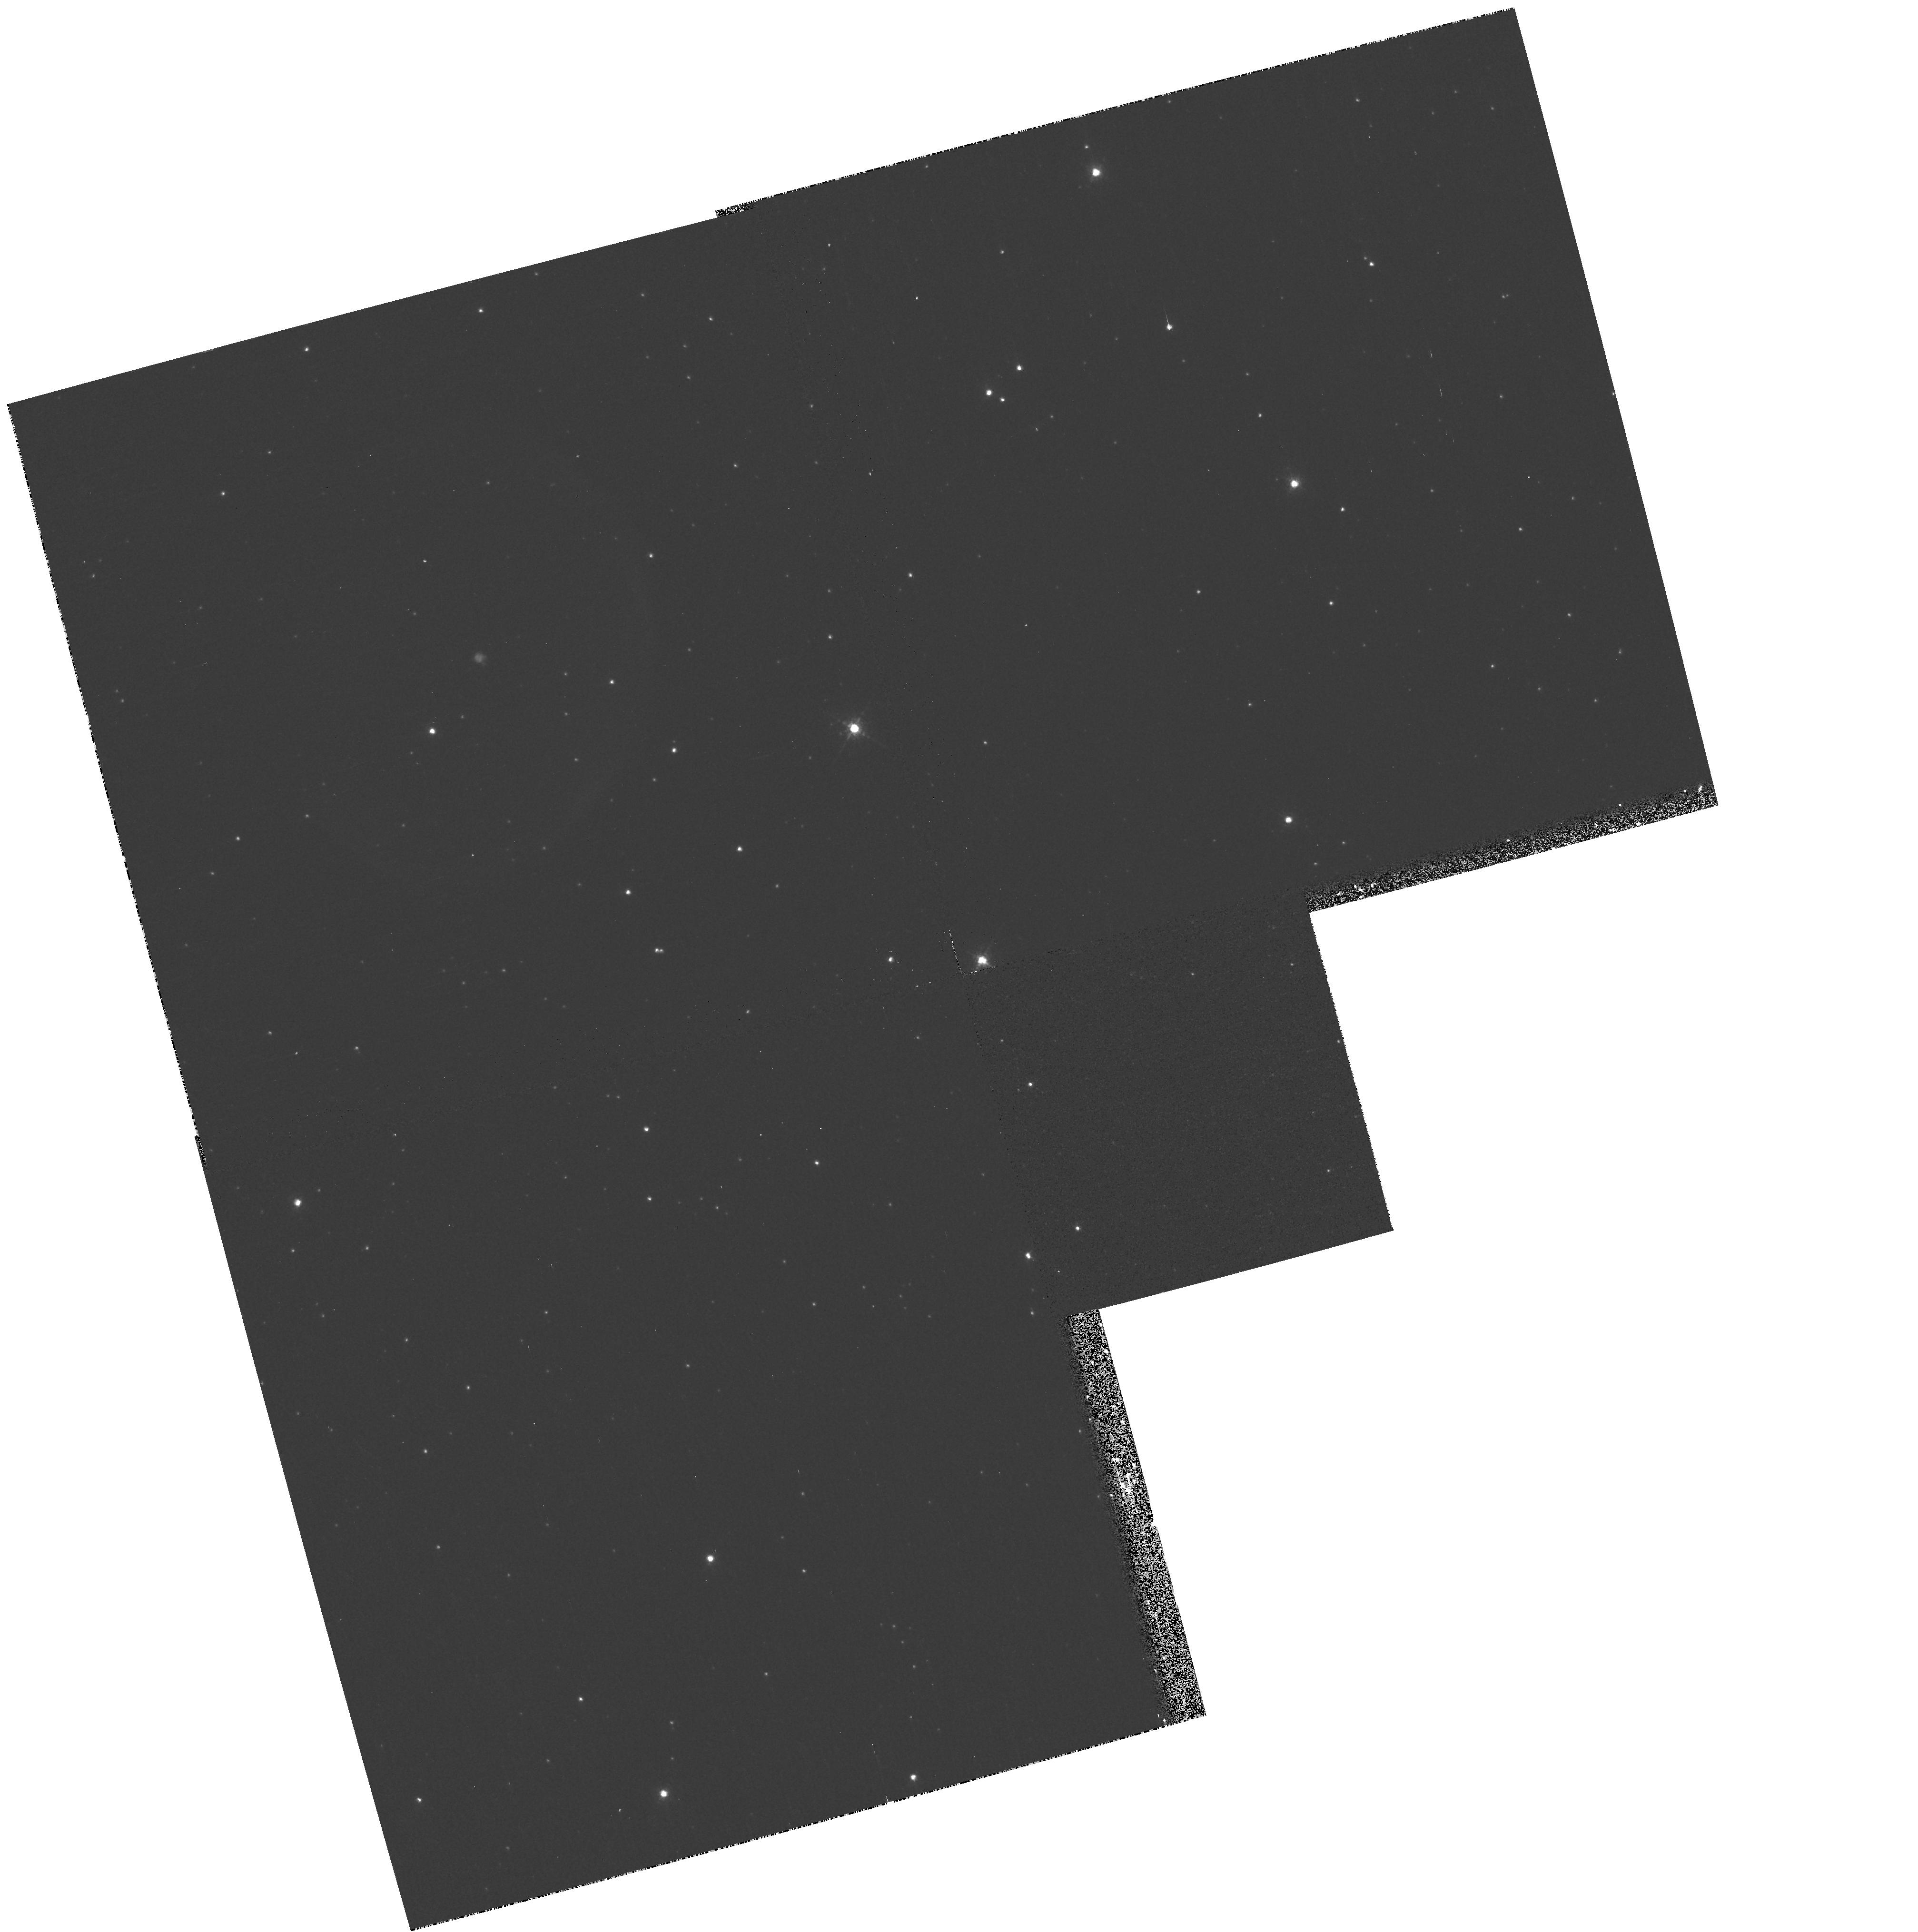
Target: PK037-05D1
Instrument: WFPC2/PC
Filter: F658N
Exposure: 8 min
Observation ID: hst_9092_01_wfpc2_pc_f658n_u6cu01

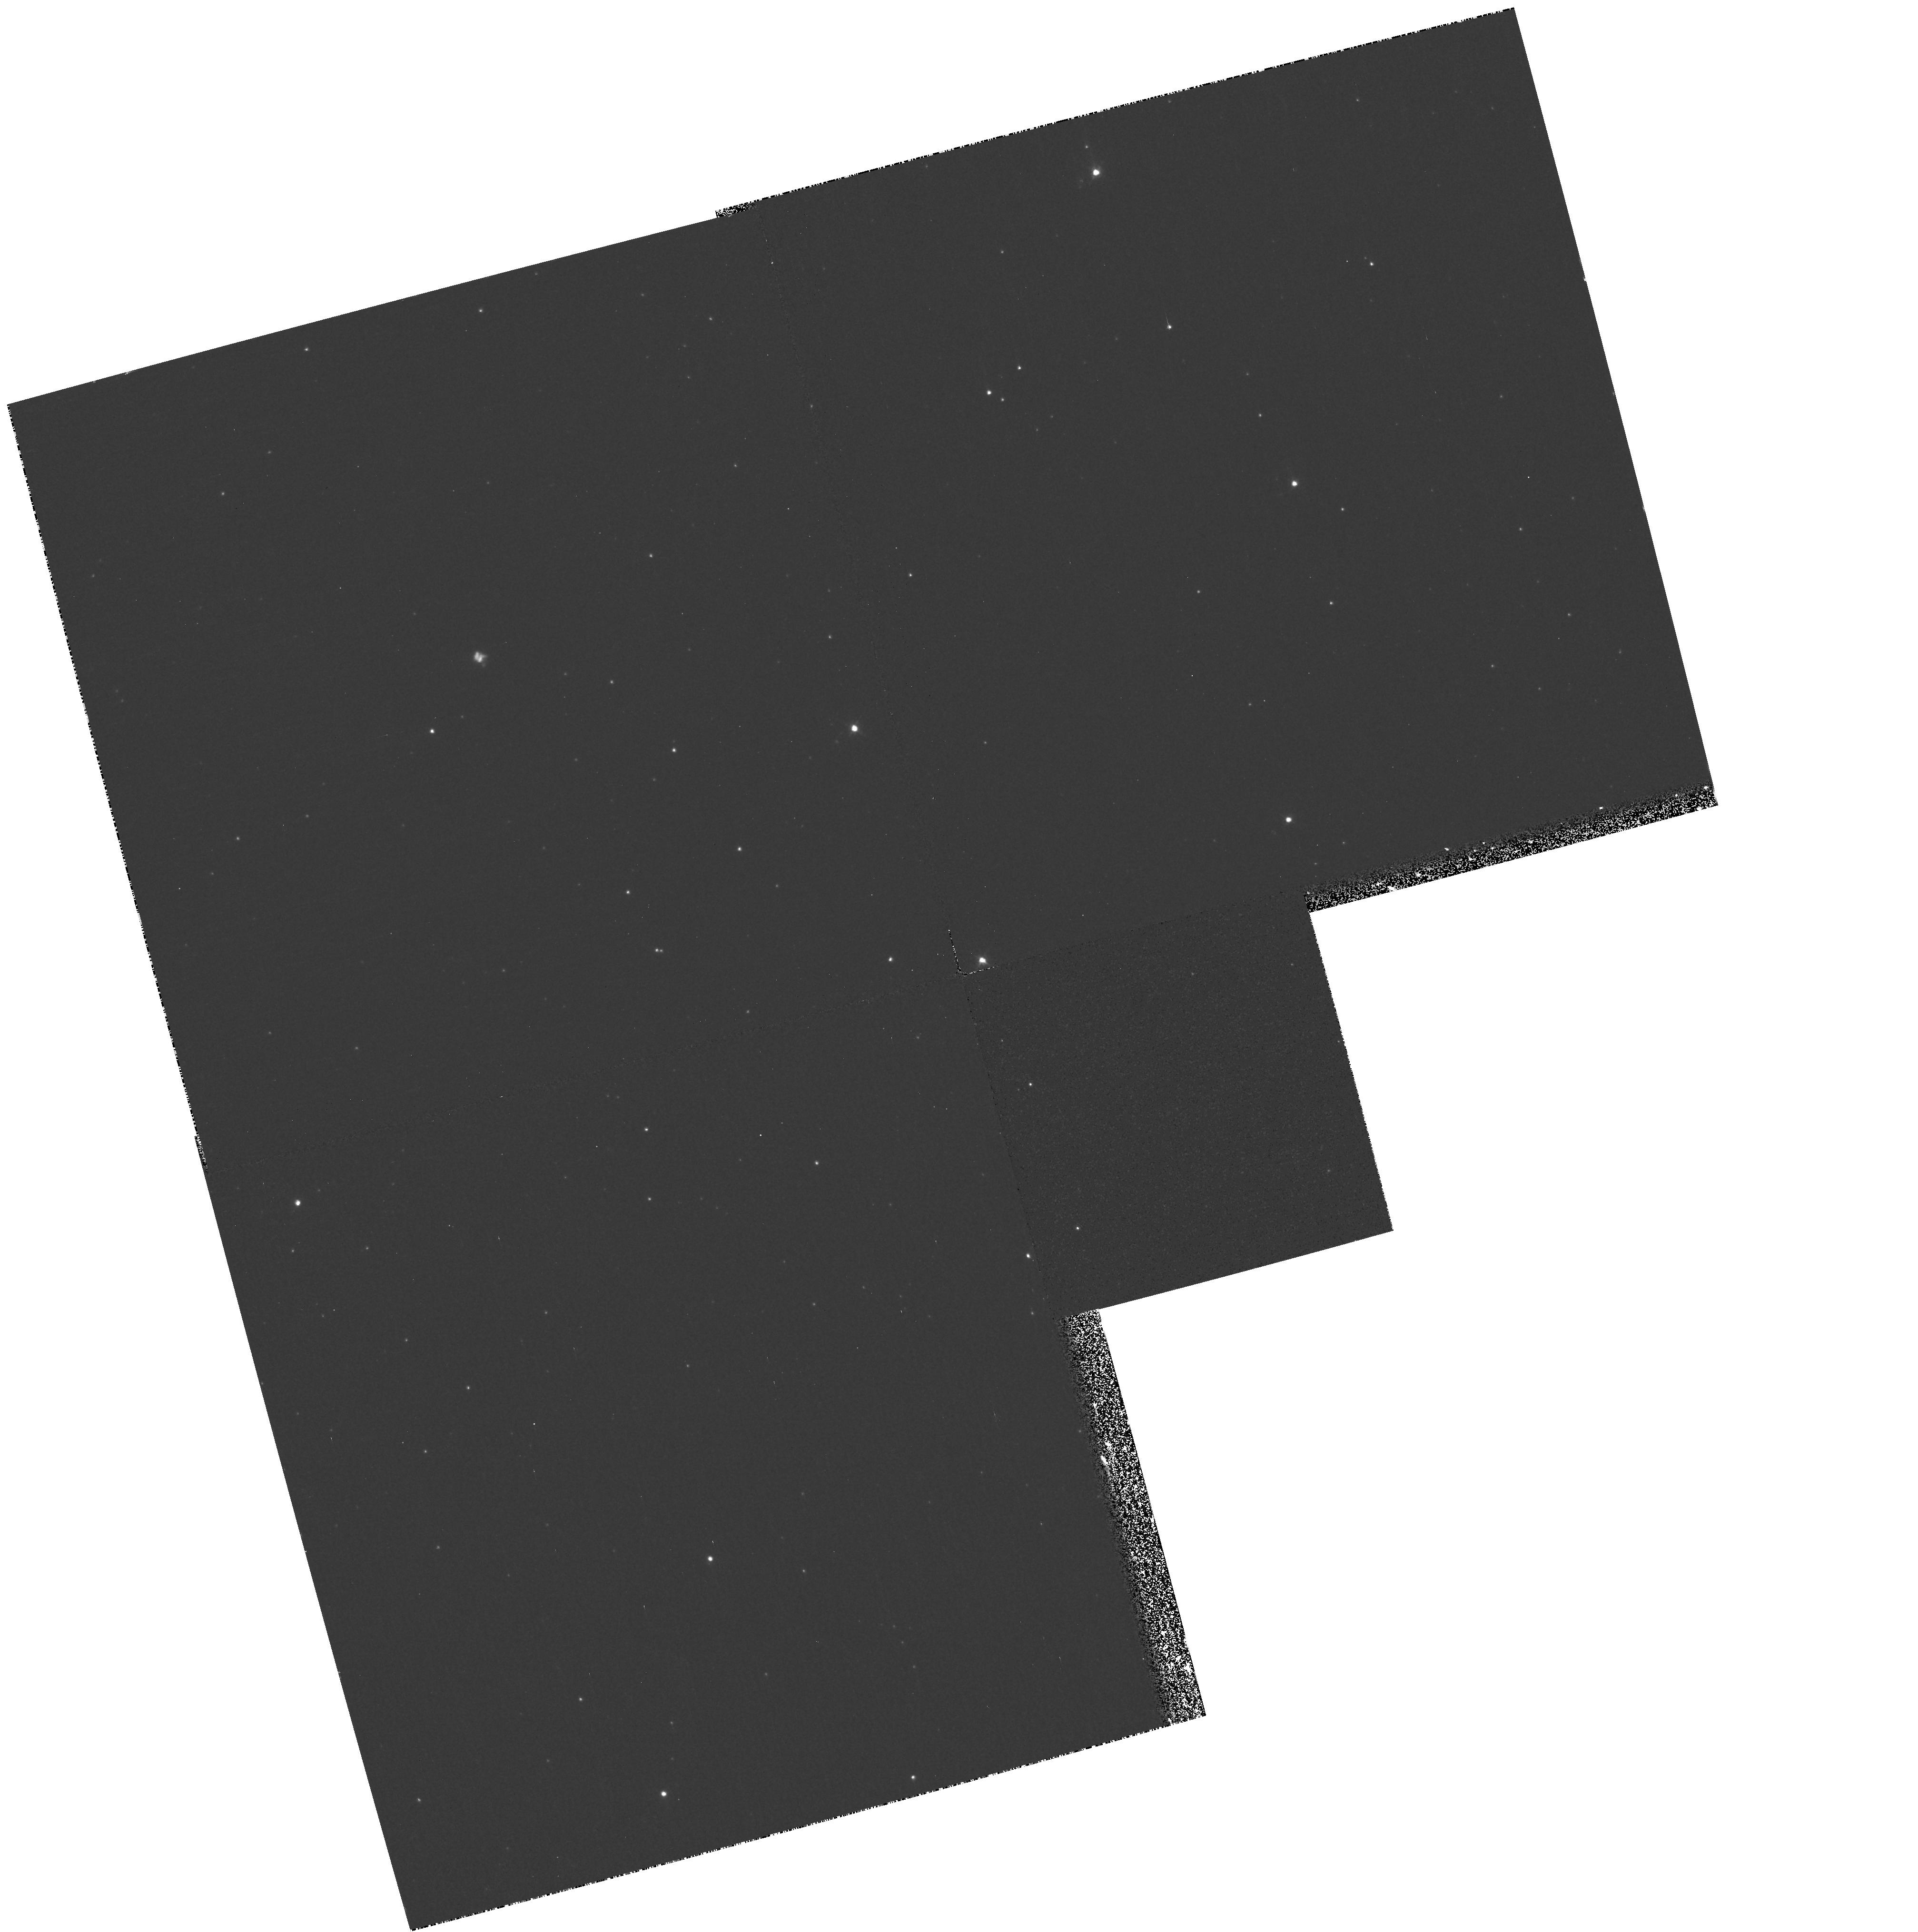
Target: PK037-05D1
Instrument: WFPC2/PC
Filter: F502N
Exposure: 18 min
Observation ID: hst_9092_01_wfpc2_pc_f502n_u6cu01

V605 Aql: Sakurais older brother (PI: Hinkle, Kenneth)

Post-AGB stars can undergo a final episode of helium shell burning after the star has ejected a planetary nebula and has started on the white dwarf track. Starting in 1996 Sakurai's star has been observed to undergo a final helium shell flash. The same series of events occurred in V605 Aql 91 years ago. These stars both ejected a shell of gas first seen as a pseudo-photosphere and then as a thick dust envelope. The shells are expanding at about 100 km s-1 and in the case of V605 Aql the shell now appears about 1" across. We propose to image this shell with WFPC2. The shell contains ionized material as well as dust. By combining WFPC2 and Gemini high spatial resolution infrared images we will discriminate between bipolar and lumpy models of the circumstellar shell. Since the precursor to the final flash was a white dwarf, as opposed to an AGB star with a complex structure and complex circumstellar environment, the observations will provide a test of the origins of structure in circumstellar shells and planetary nebulae. Comparison with a decade old FOC image may yield the luminosity of V605 Aql.